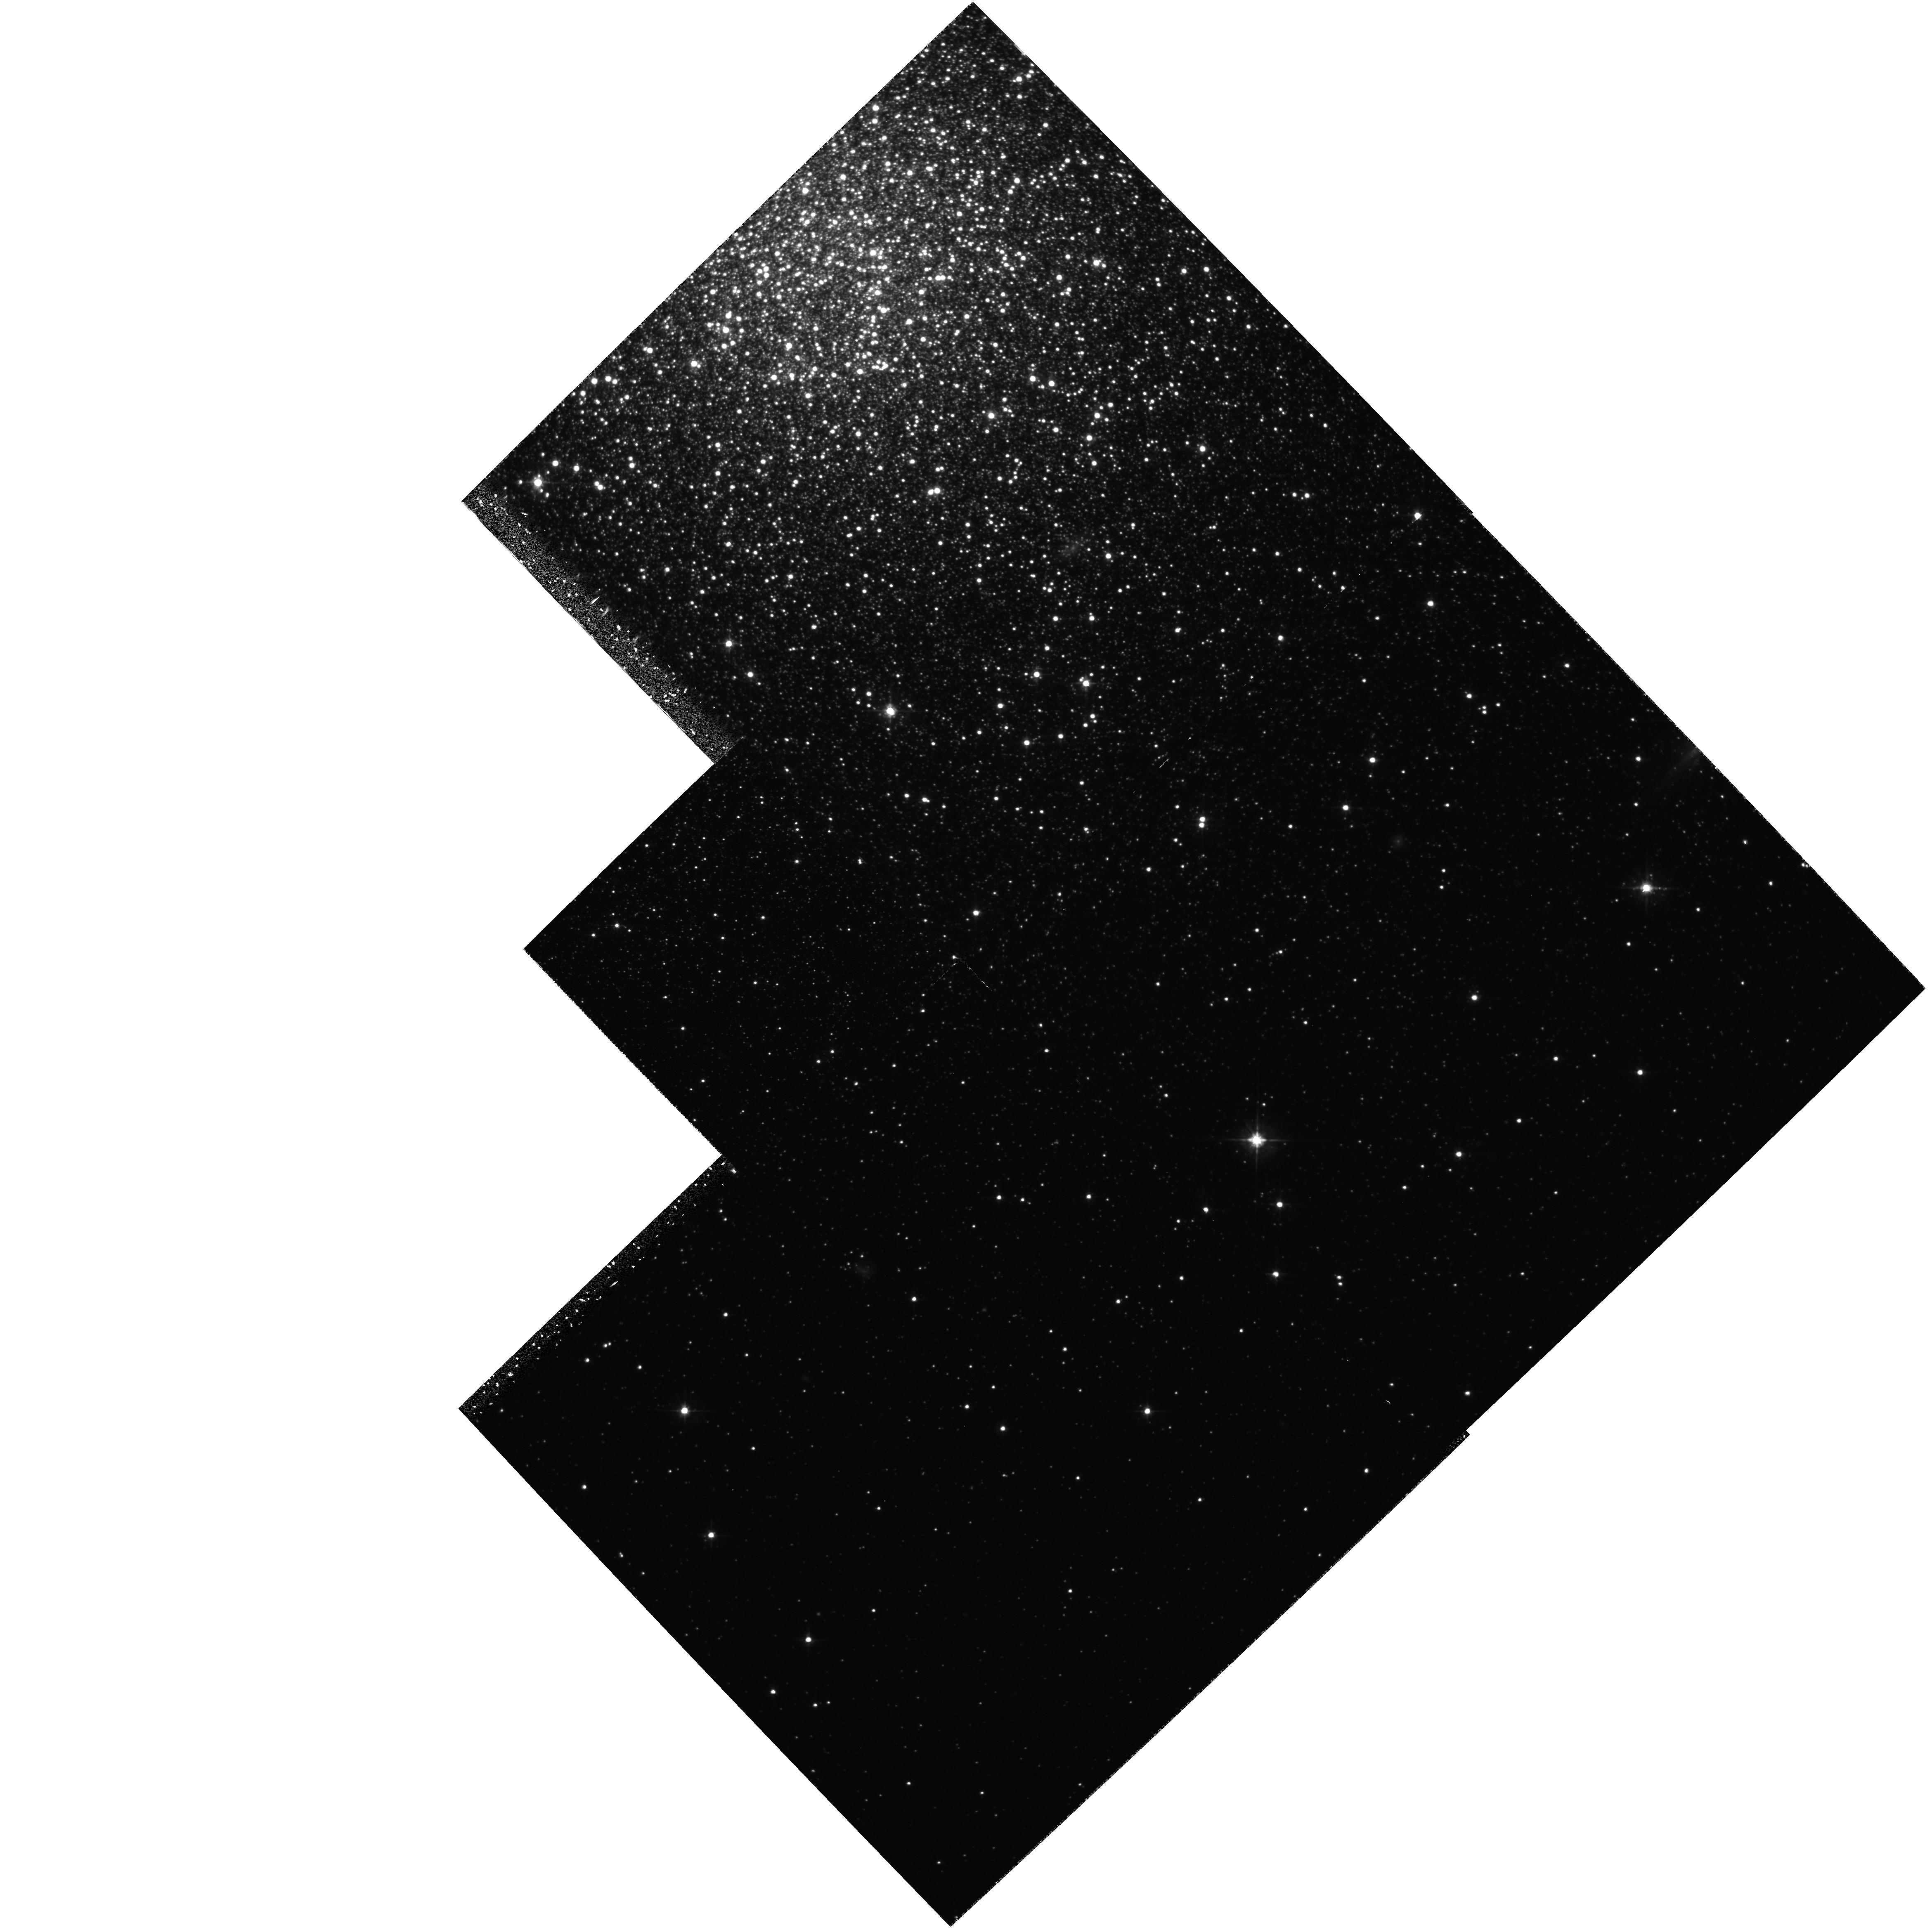
Target: NGC2419-SOUTH. Instrument: WFPC2/PC. Filter: F555W. Exposure: 3.1 h. Observation ID: hst_5481_0a_wfpc2_pc_f555w_u2dj0a

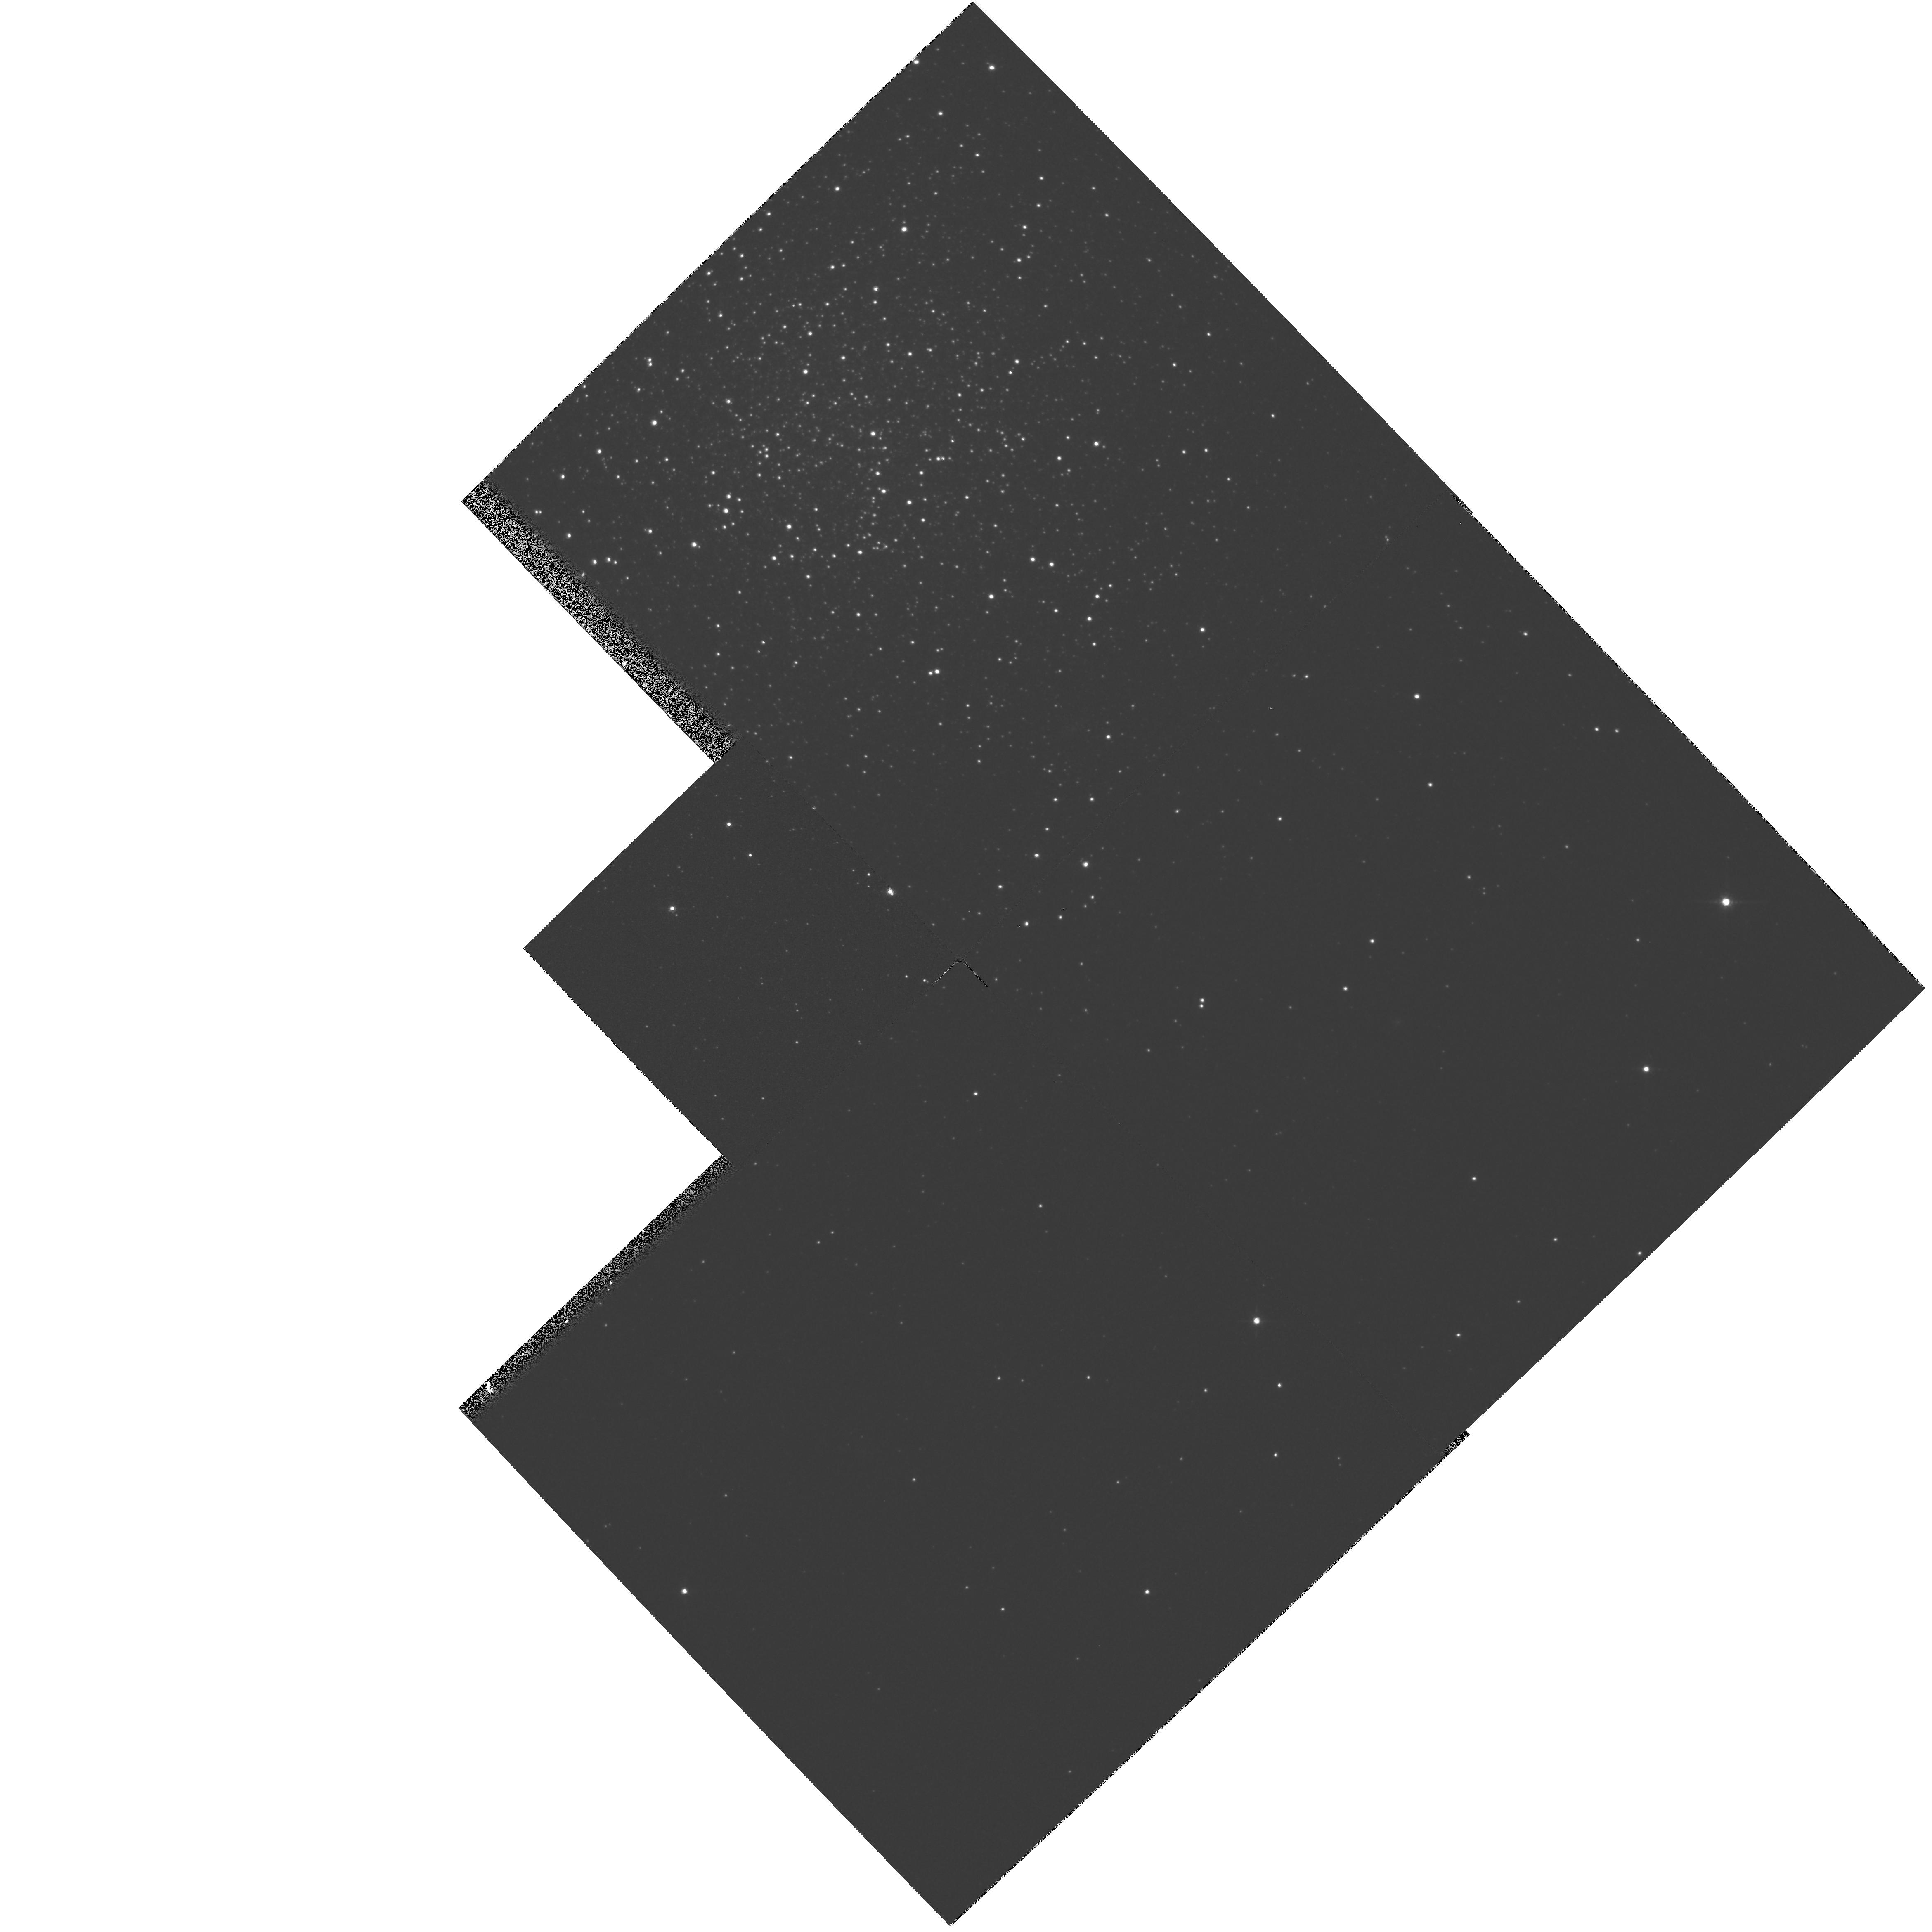
Target: NGC2419-SOUTH-OFF. Instrument: WFPC2/PC. Filter: F814W. Exposure: 3 min. Observation ID: hst_5481_0c_wfpc2_pc_f814w_u2dj0c

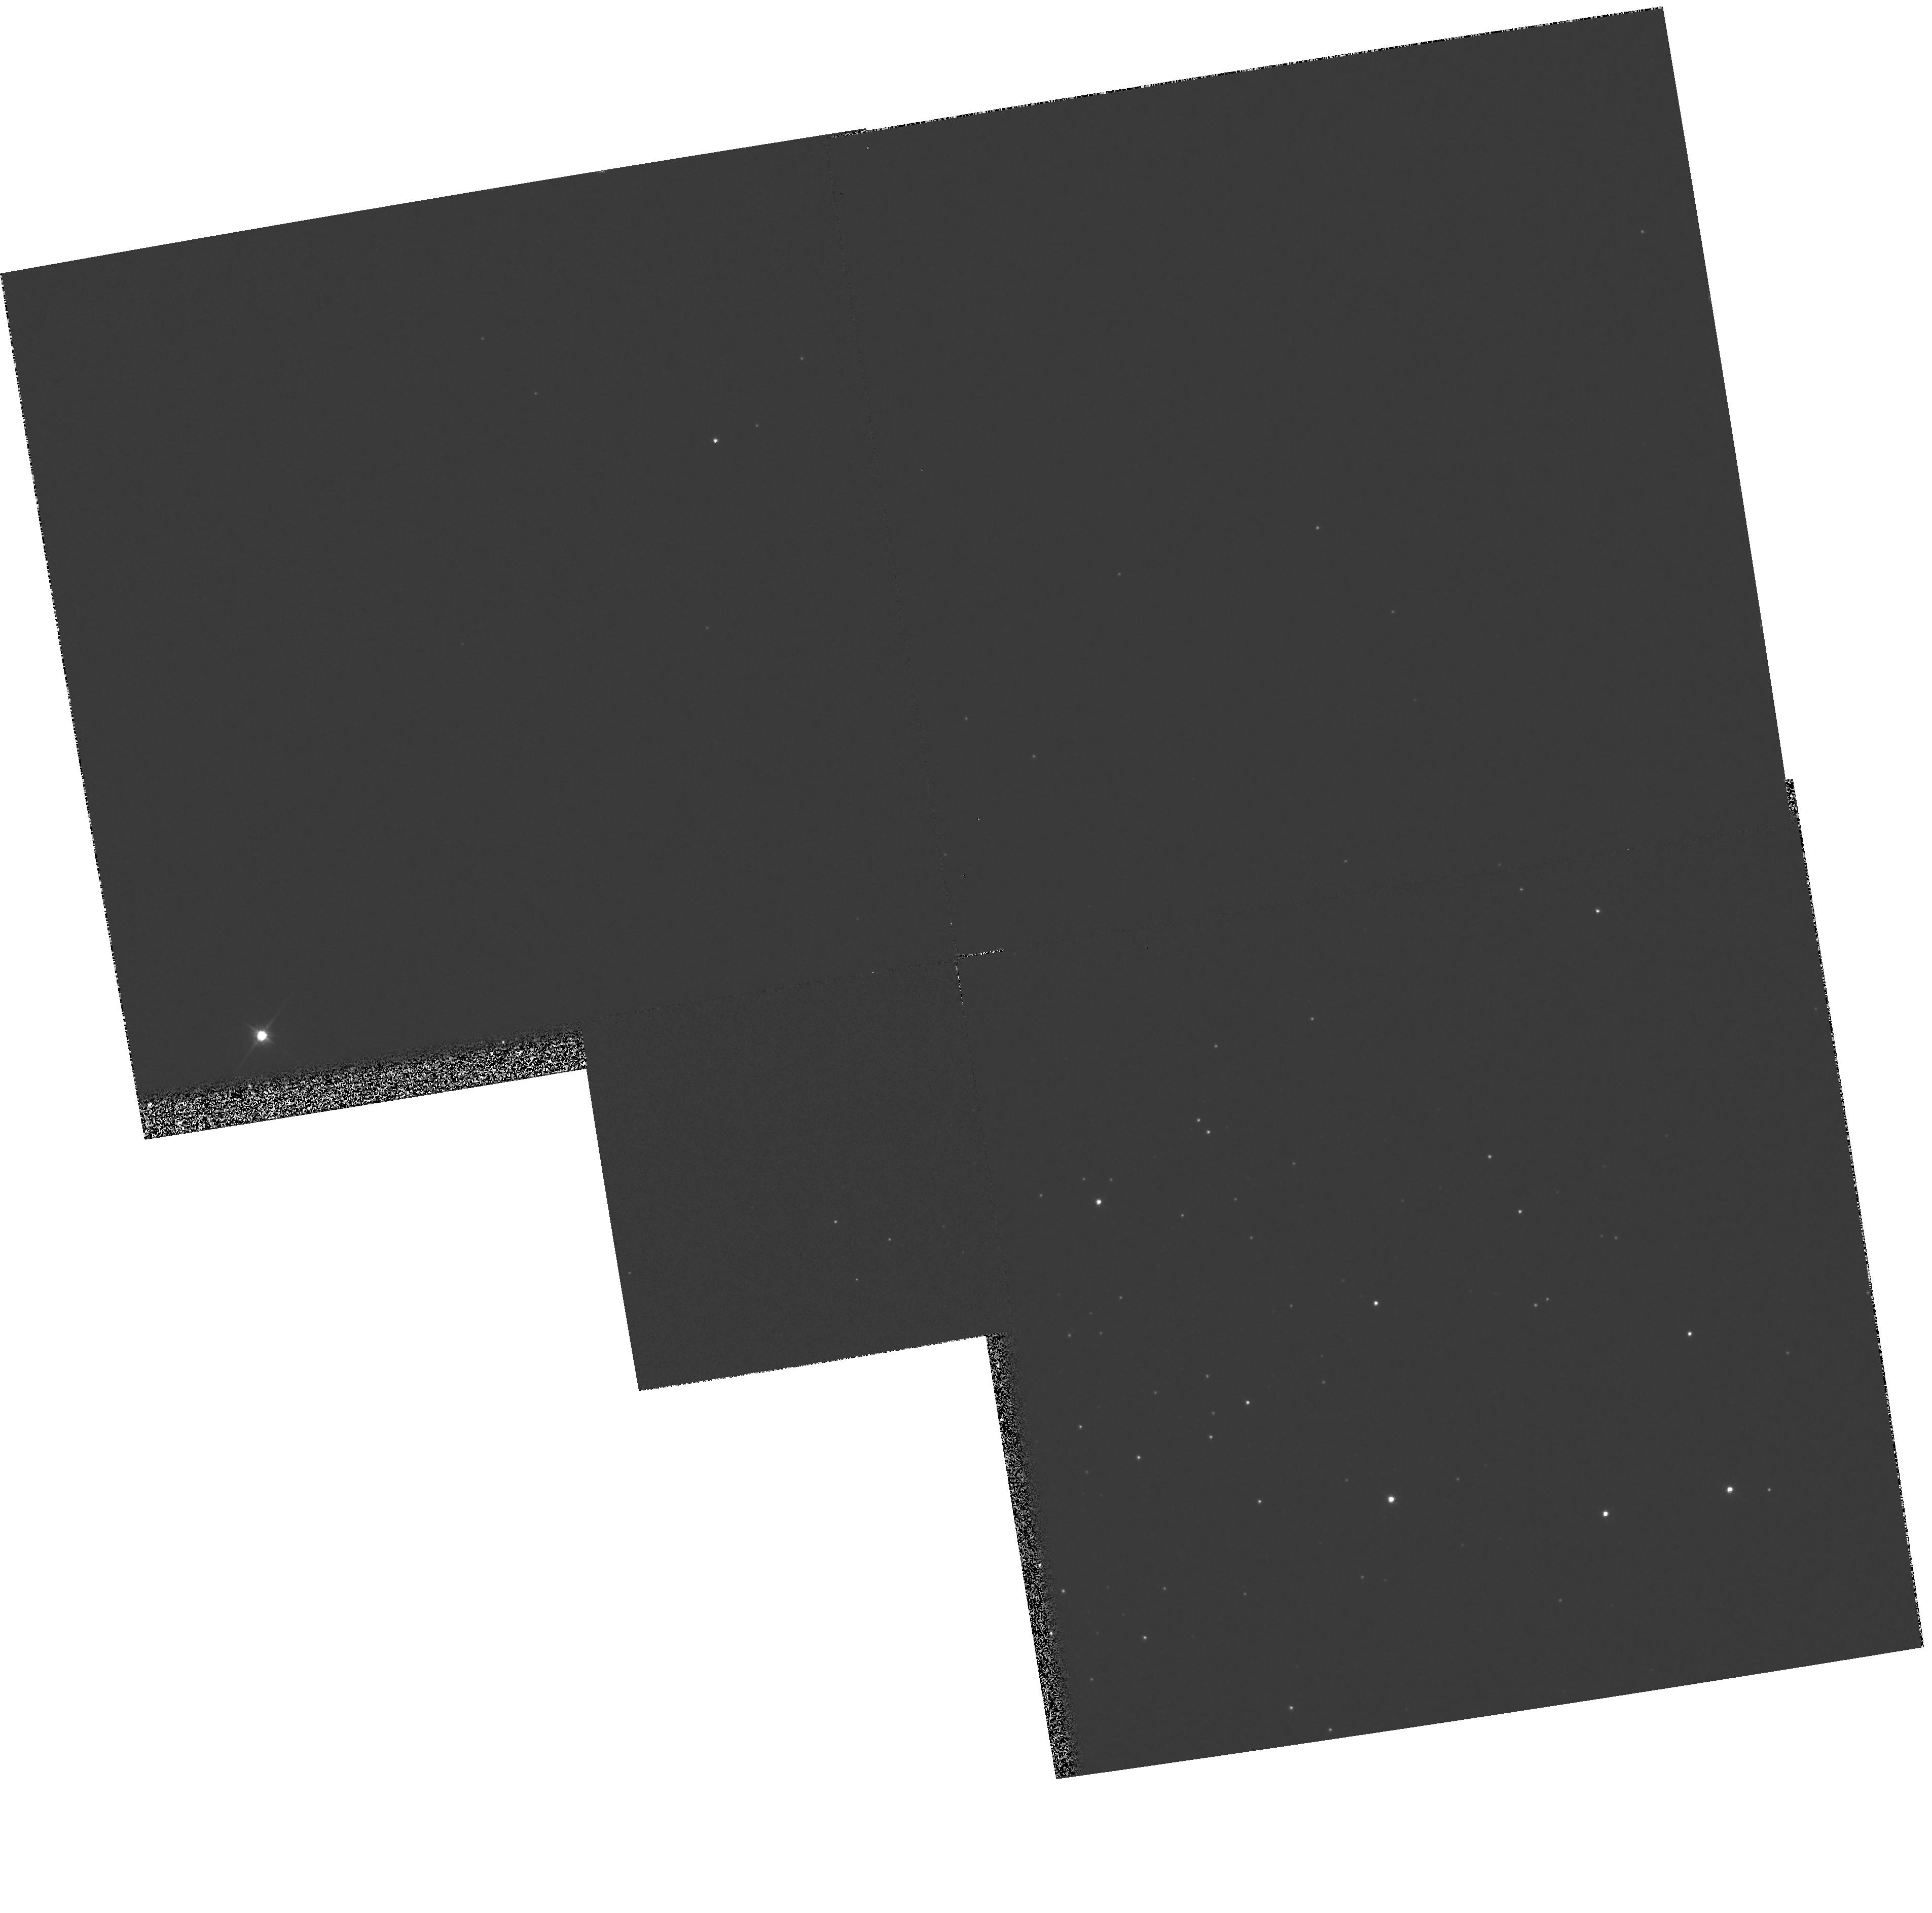
Target: PAL4-NORTH-OFF. Instrument: WFPC2/PC. Filter: F814W. Exposure: 3 min. Observation ID: hst_5481_03_wfpc2_pc_f814w_u2dj03

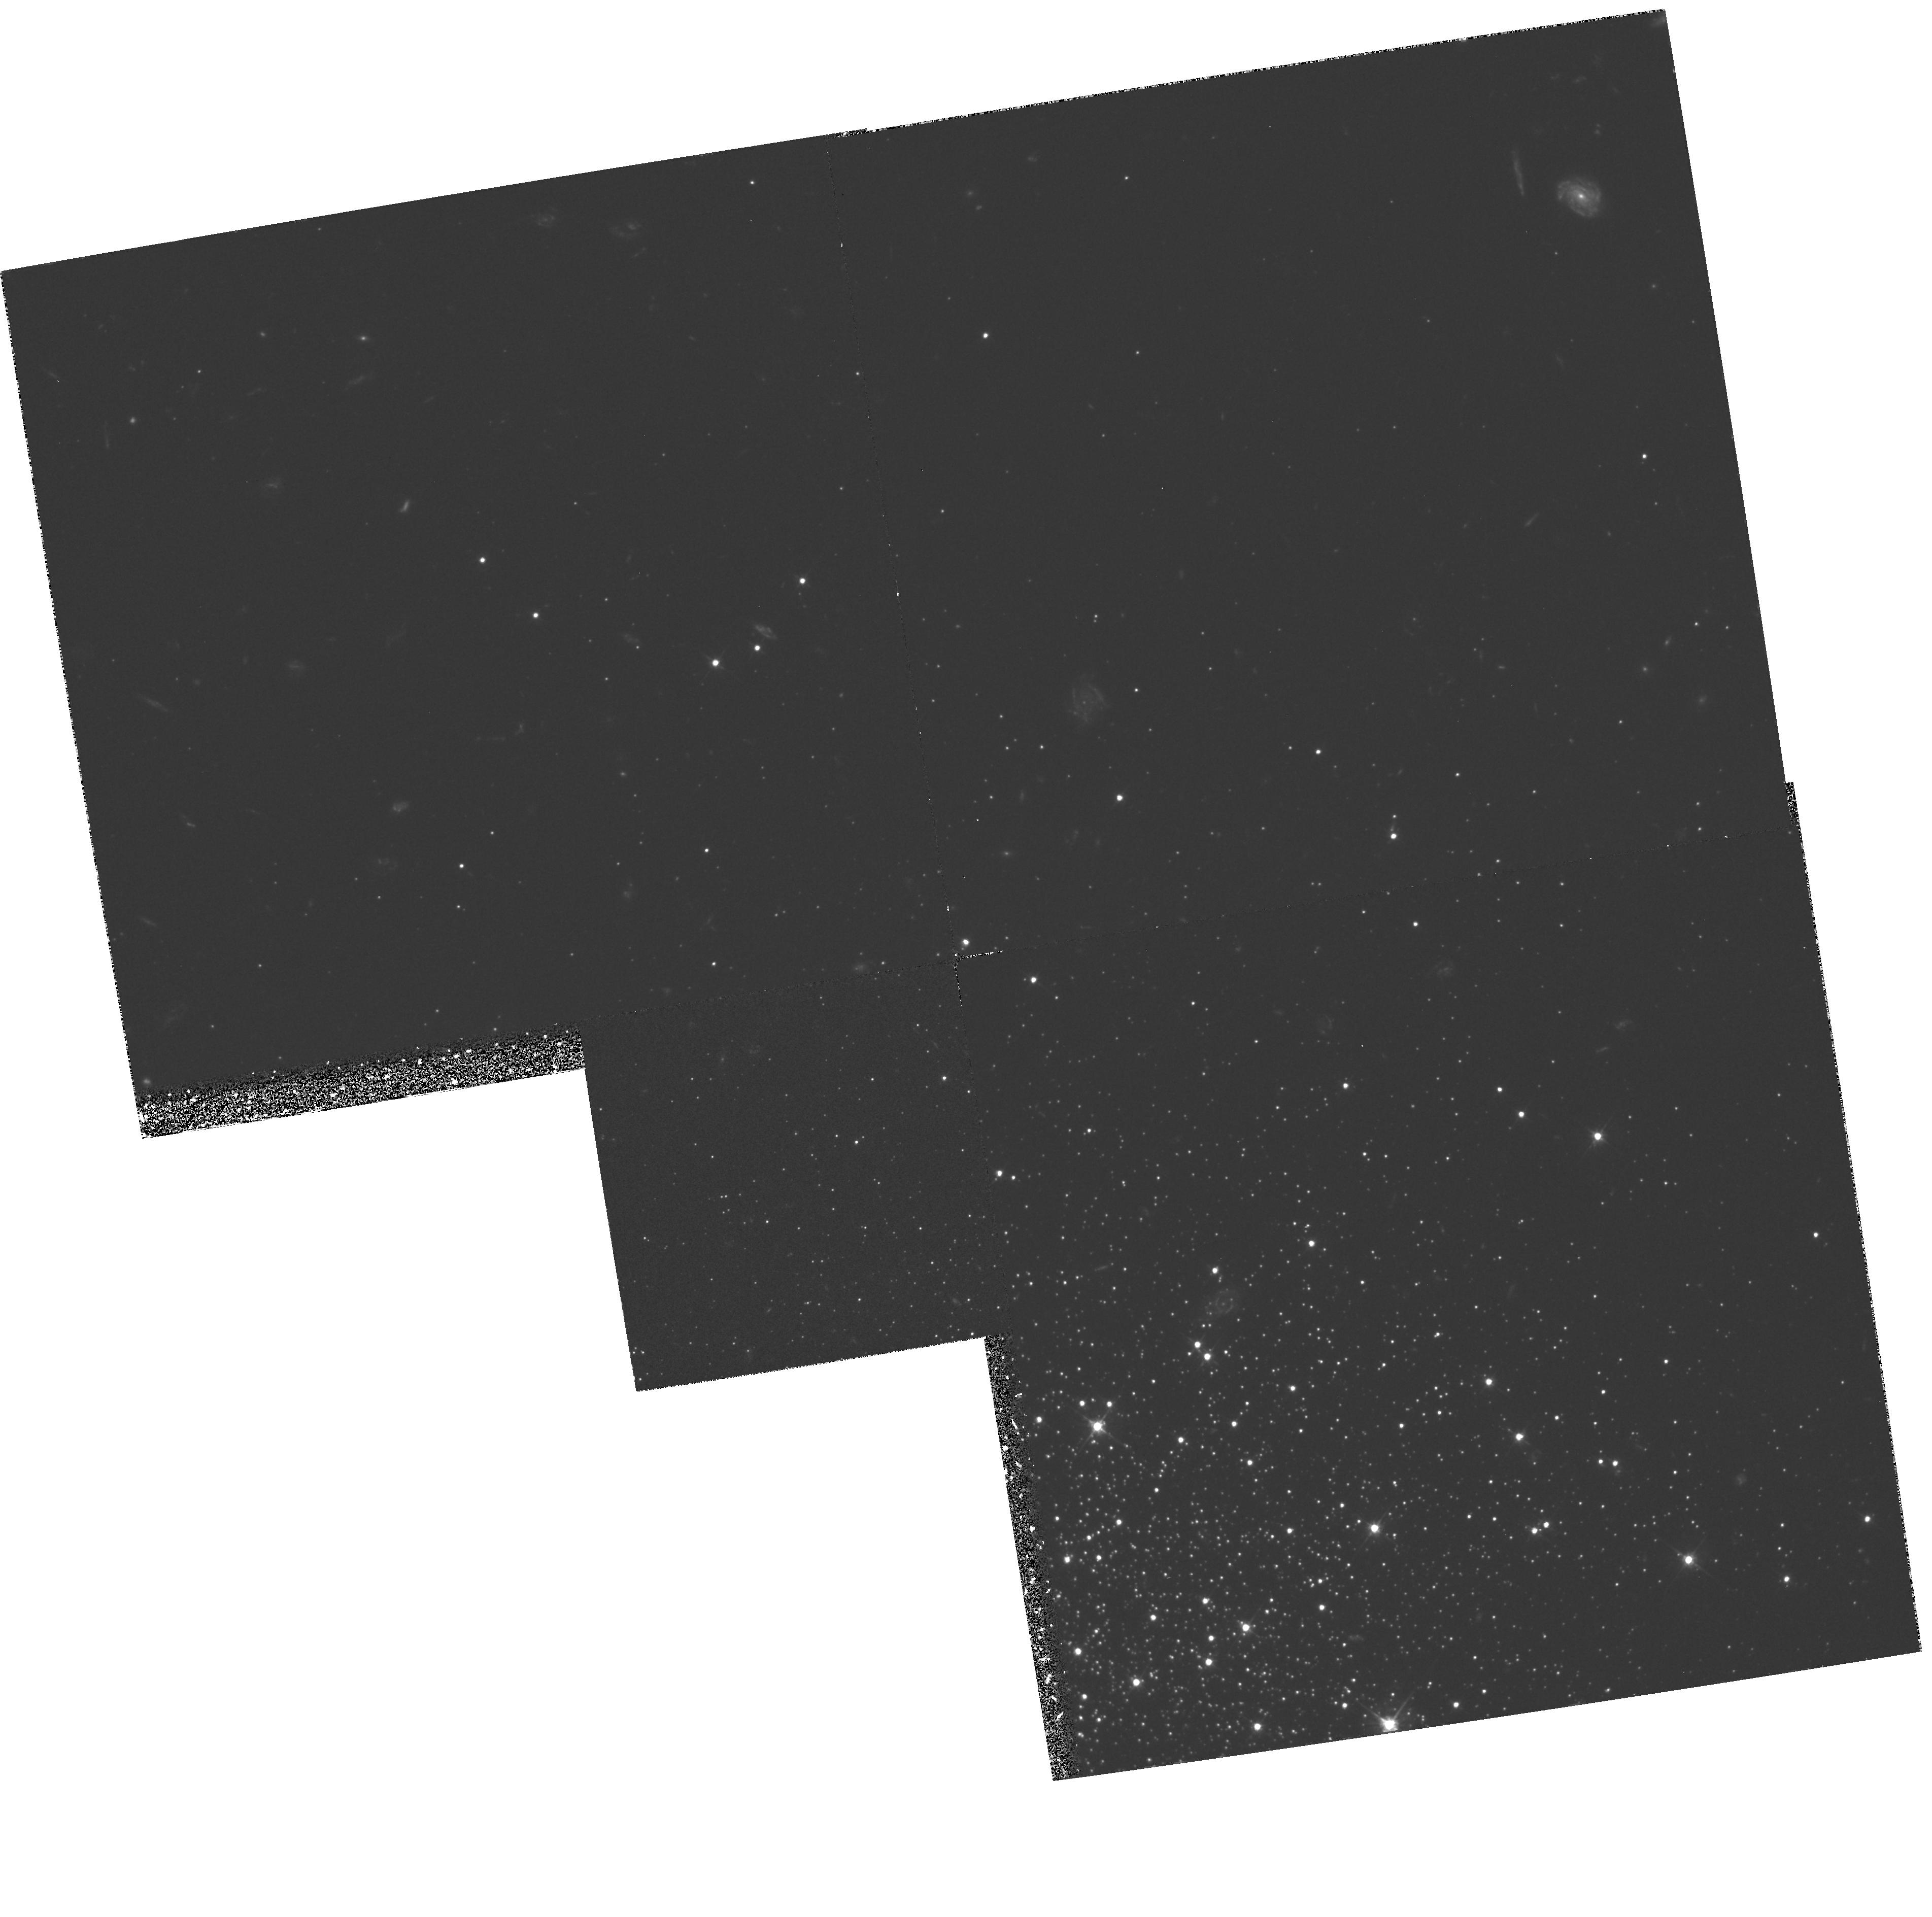
Target: PAL4-NORTH. Instrument: WFPC2/PC. Filter: F555W. Exposure: 3.1 h. Observation ID: hst_5481_01_wfpc2_pc_f555w_u2dj01

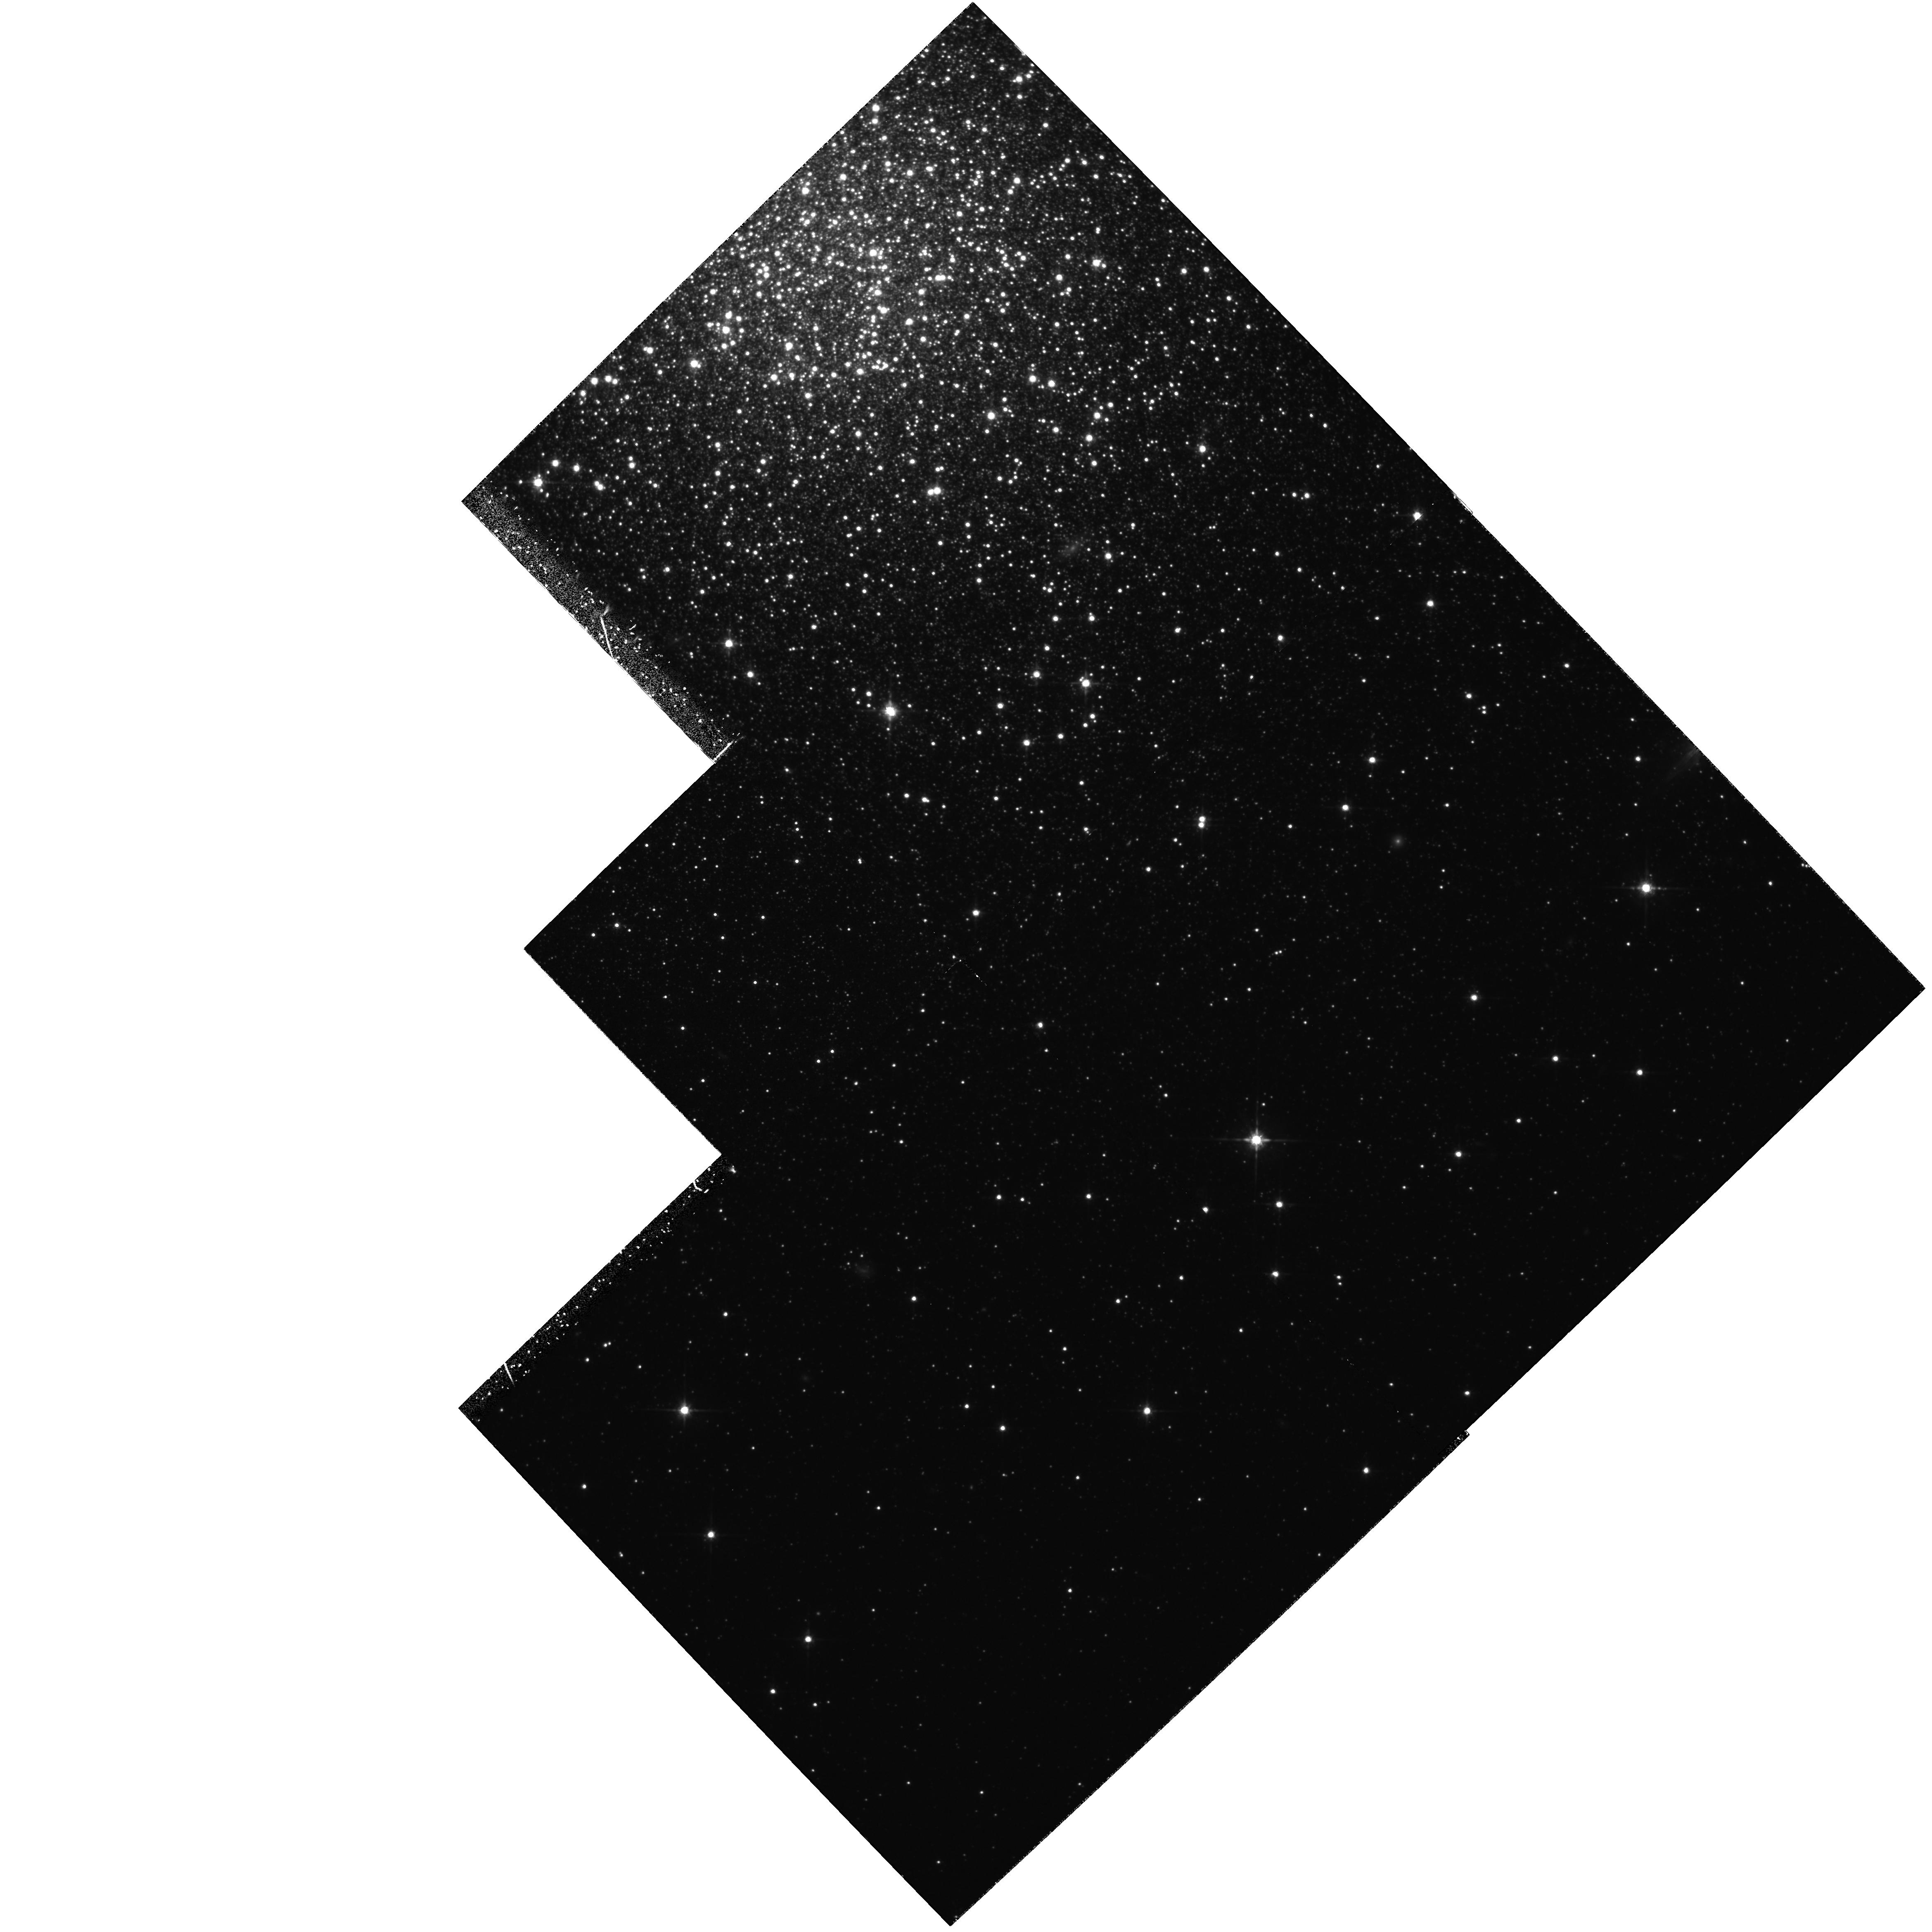
Target: NGC2419-SOUTH. Instrument: WFPC2/PC. Filter: F814W. Exposure: 2.9 h. Observation ID: hst_5481_0b_wfpc2_pc_f814w_u2dj0b

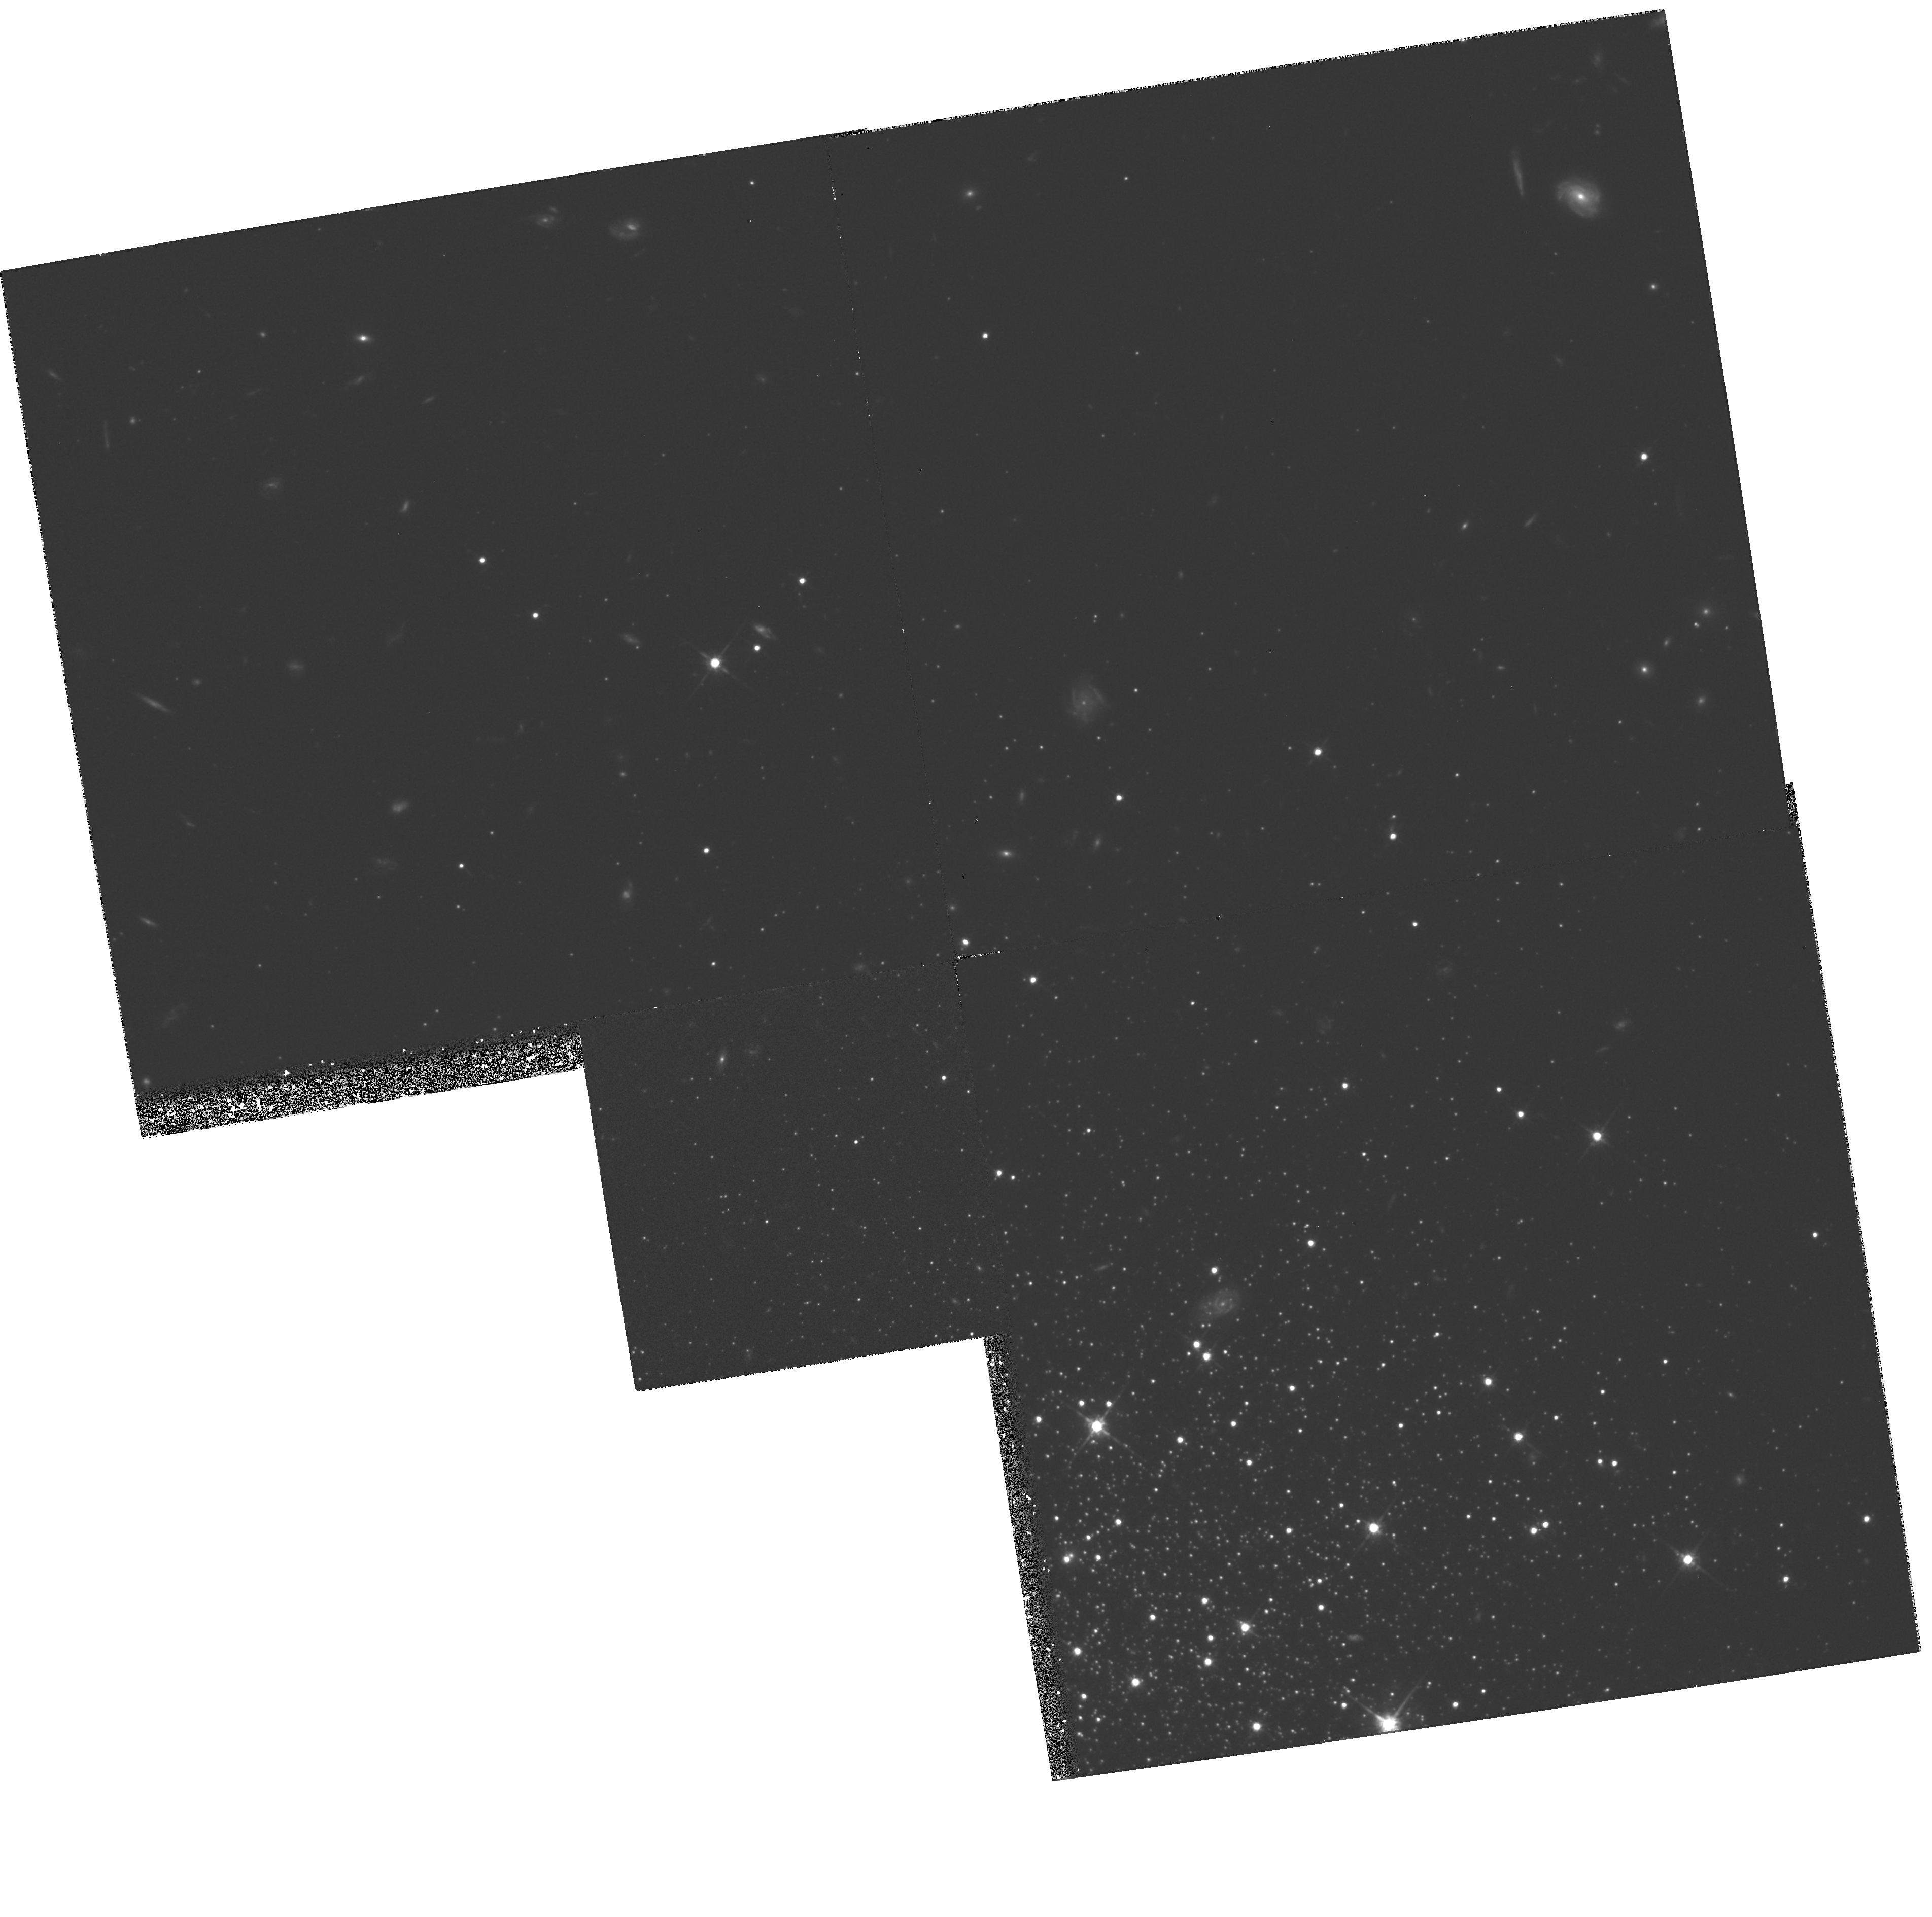
Target: PAL4-NORTH. Instrument: WFPC2/PC. Filter: F814W. Exposure: 2.9 h. Observation ID: hst_5481_02_wfpc2_pc_f814w_u2dj02

AGES FOR THE OUTERMOST GLOBULAR CLUSTERS: THE FORMATION OF THE GALACTIC HALO: CYCLE 4 HIGH (PI: Hesser, James E.)

We propose observations of globular clusters in the outermost regions of the Galactic halo that will answer fundamental questions about the early epoch of the formation of the Galaxy. We have selected two clusters (NGC 2419 and Pal 4) which lie at Galactocentric distances near 100 kpc. Using deep HST WFPC2 images in the V and I bands, we will reach the main-sequence turnoffs in these clusters with photometric accuracy sufficient to obtain ages (relative to nearby clusters and to clusters in the Galactic bulge) with a precision of better than 1 Gyr. This age comparison will be an essential component in reconstructing the sequence of events during early Galactic formation history, and our project is complementary to HST programs for measuring ages of globular clusters in the Galactic bulge.